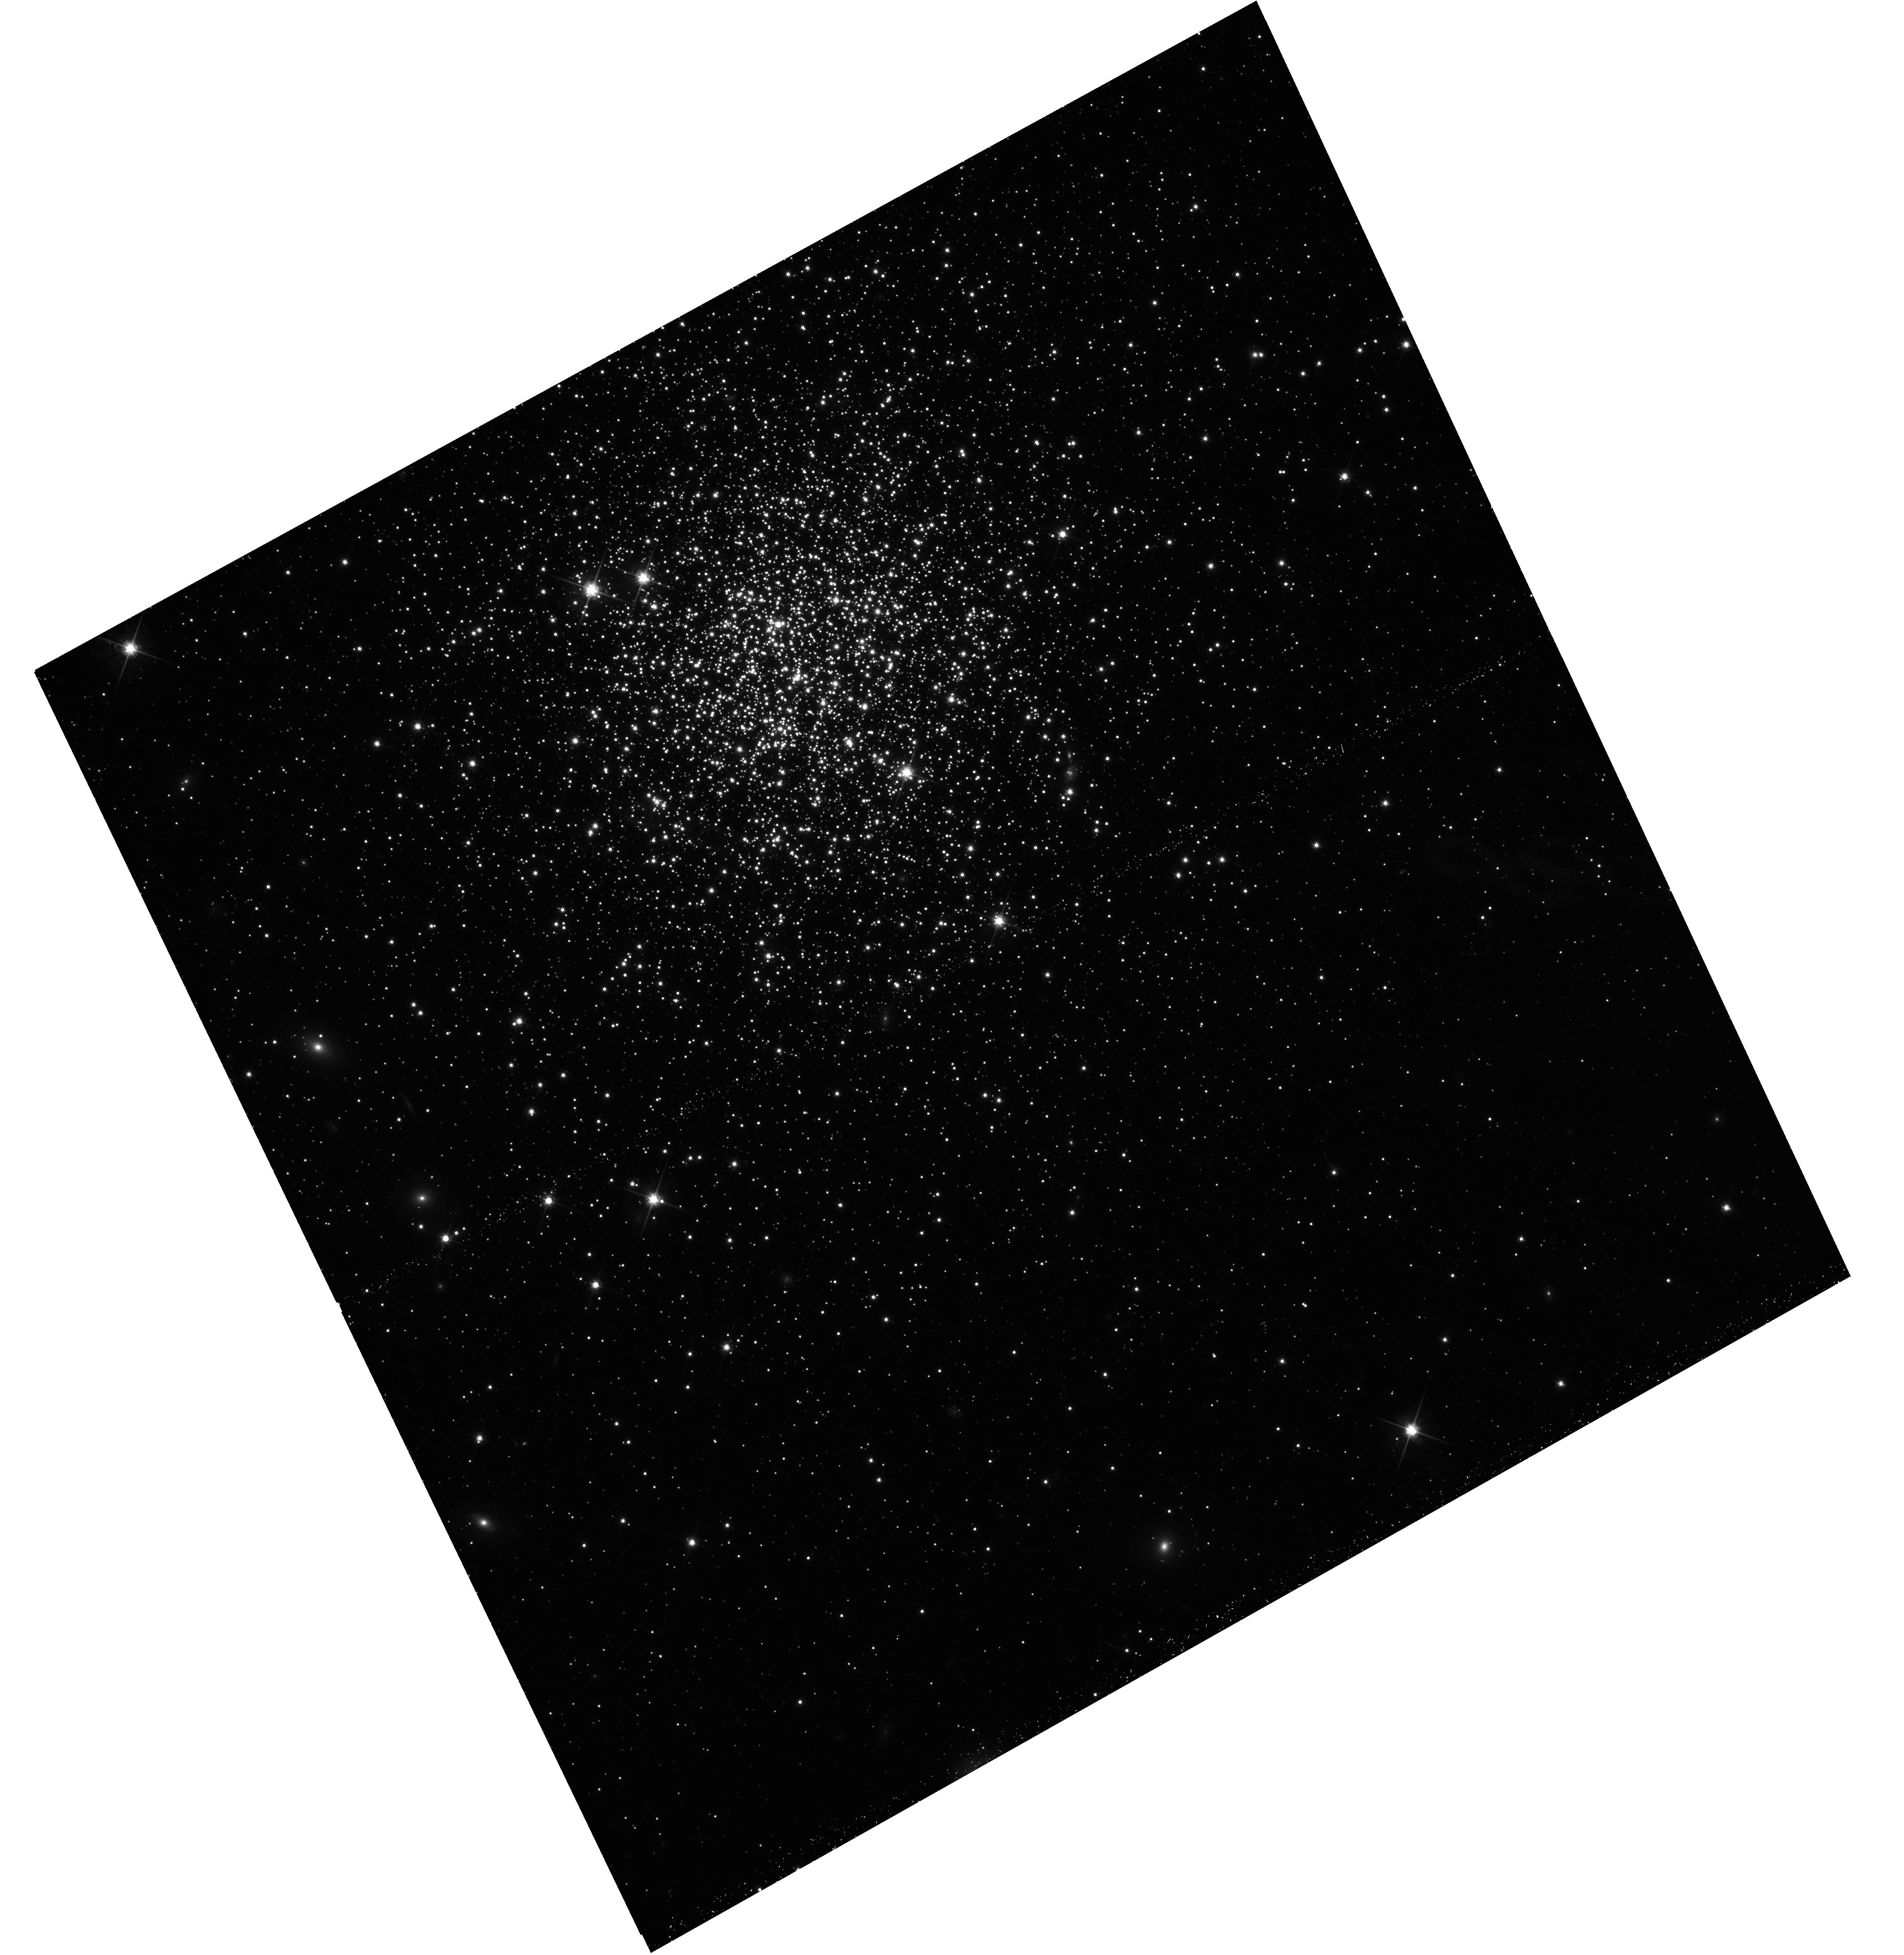
Target: NGC-1831. Instrument: WFC3/UVIS. Filter: F814W. Exposure: 25 min. Observation ID: hst_14688_01_wfc3_uvis_f814w_id6f01

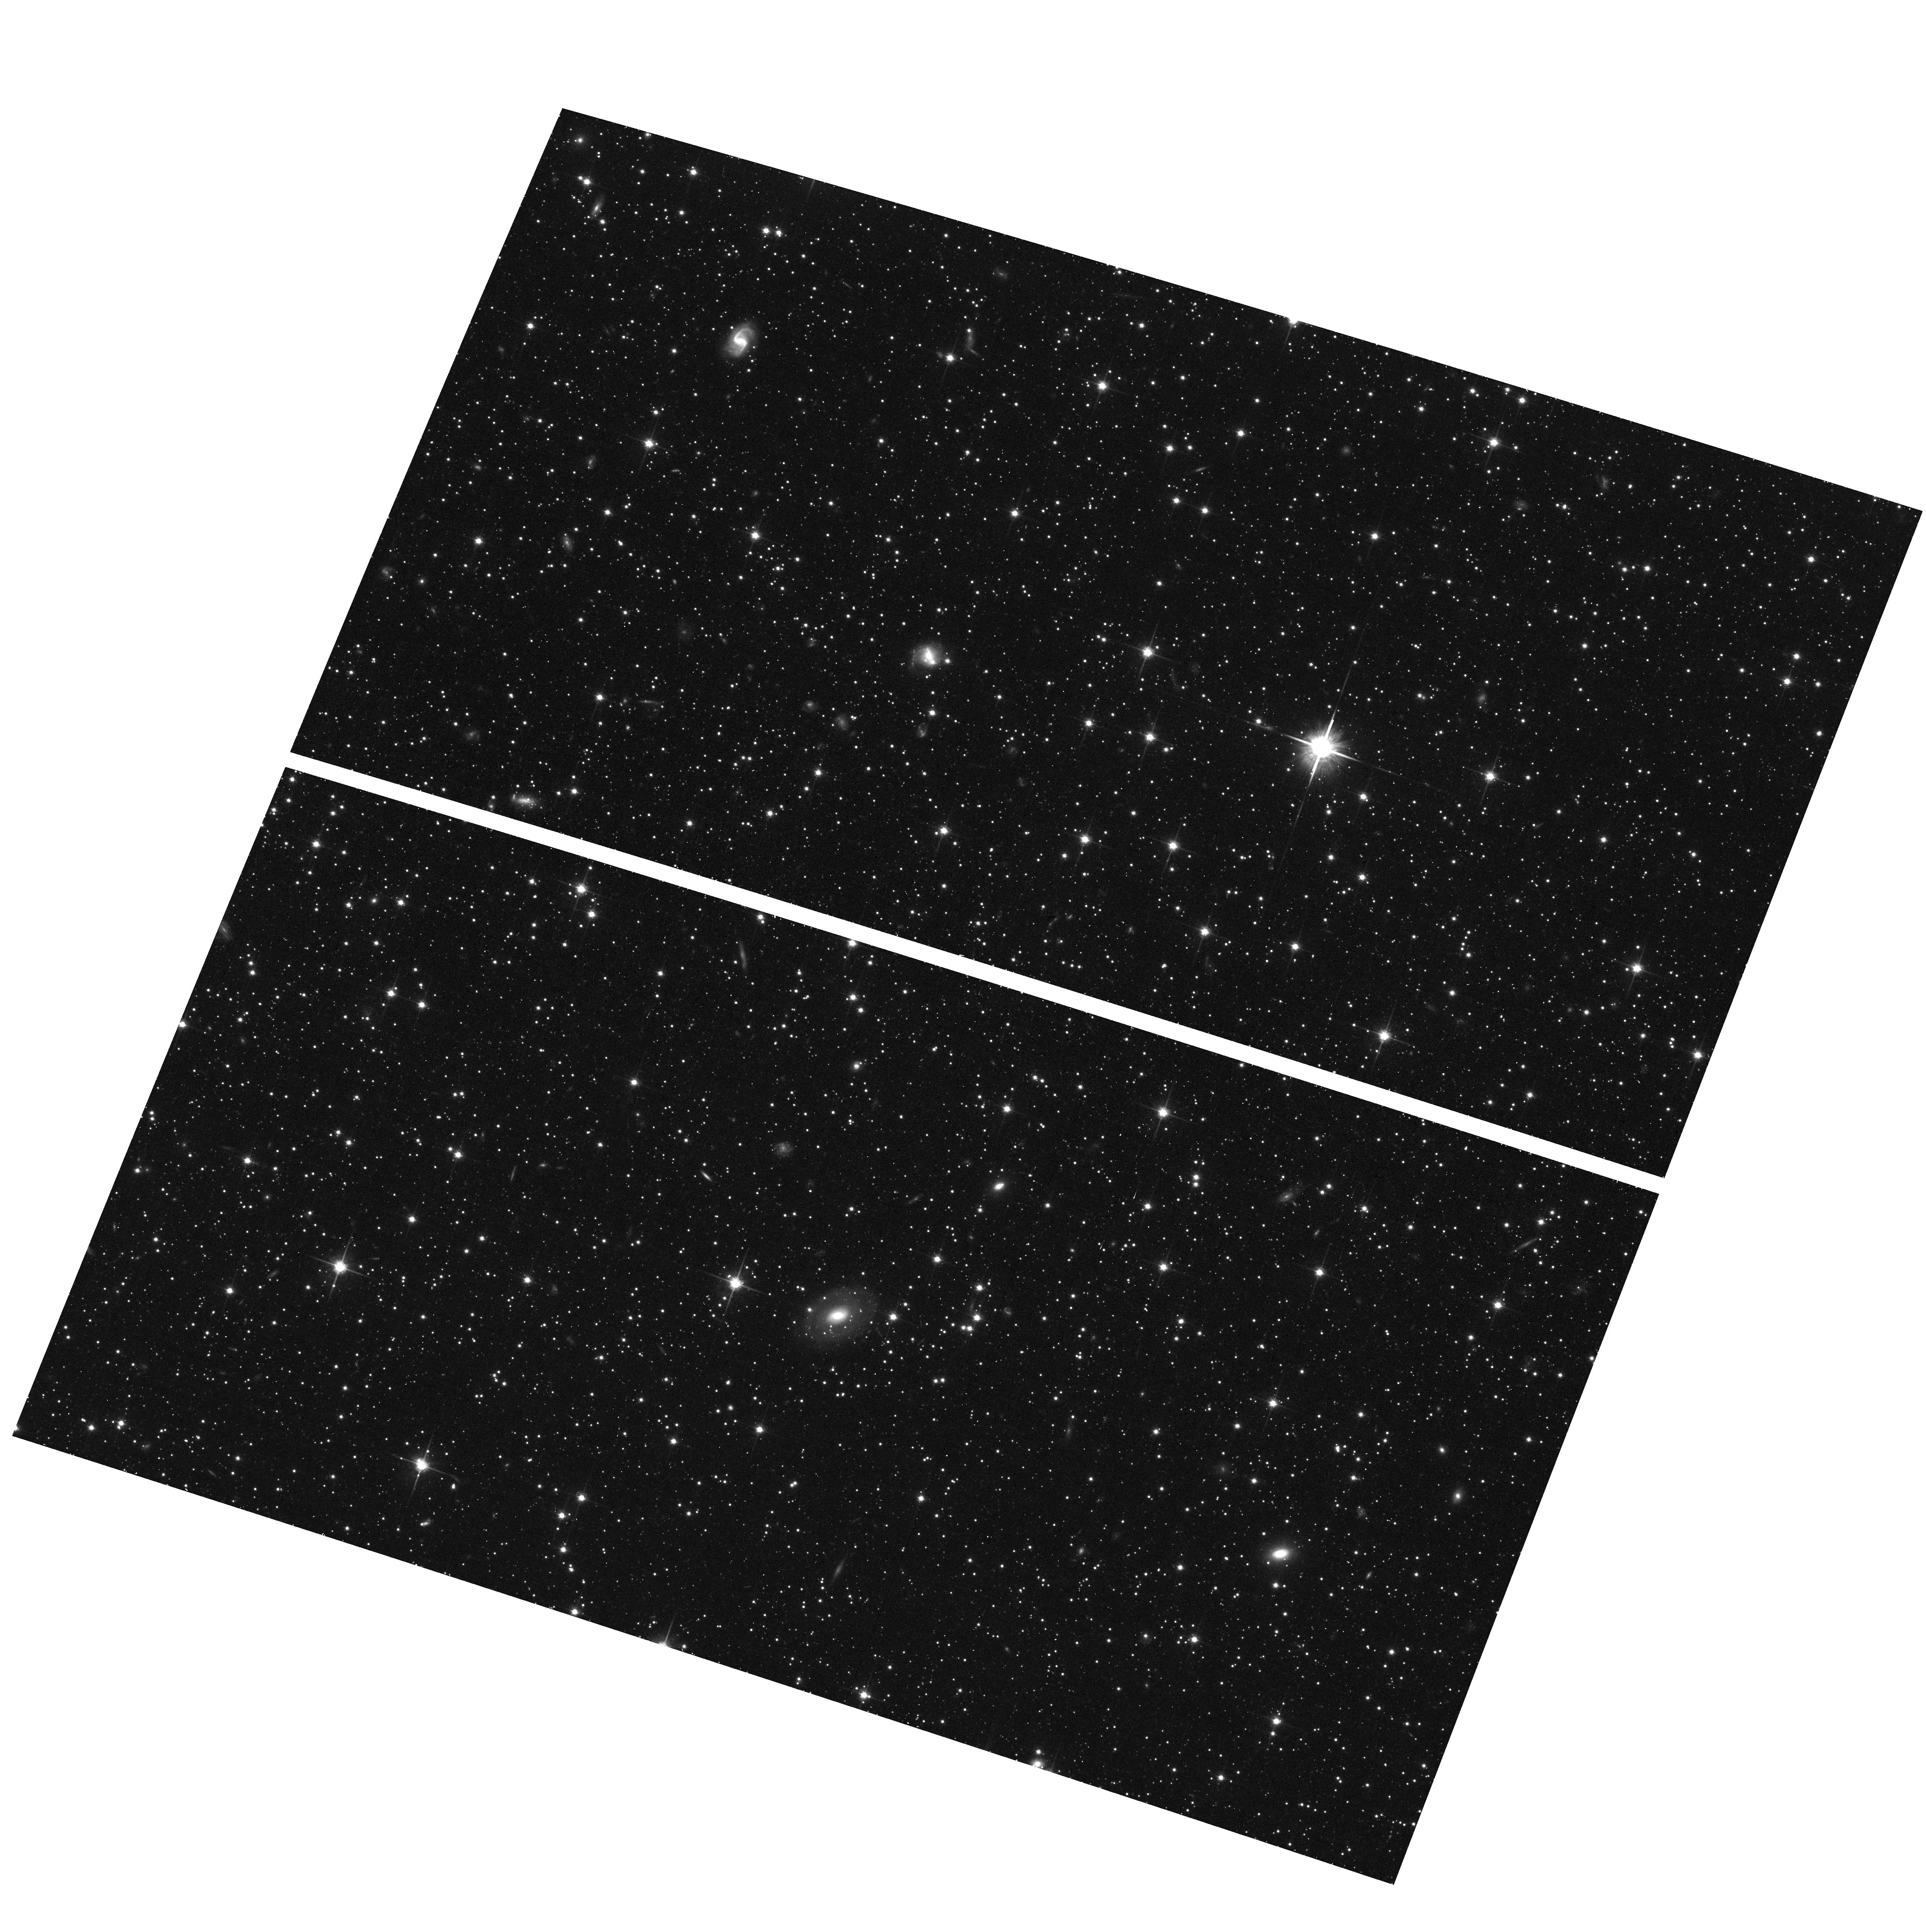
Target: field at RA 76.447°, Dec -65.017°. Instrument: ACS/WFC. Filter: F814W. Exposure: 26 min. Observation ID: hst_14688_01_acs_wfc_f814w_jd6f01

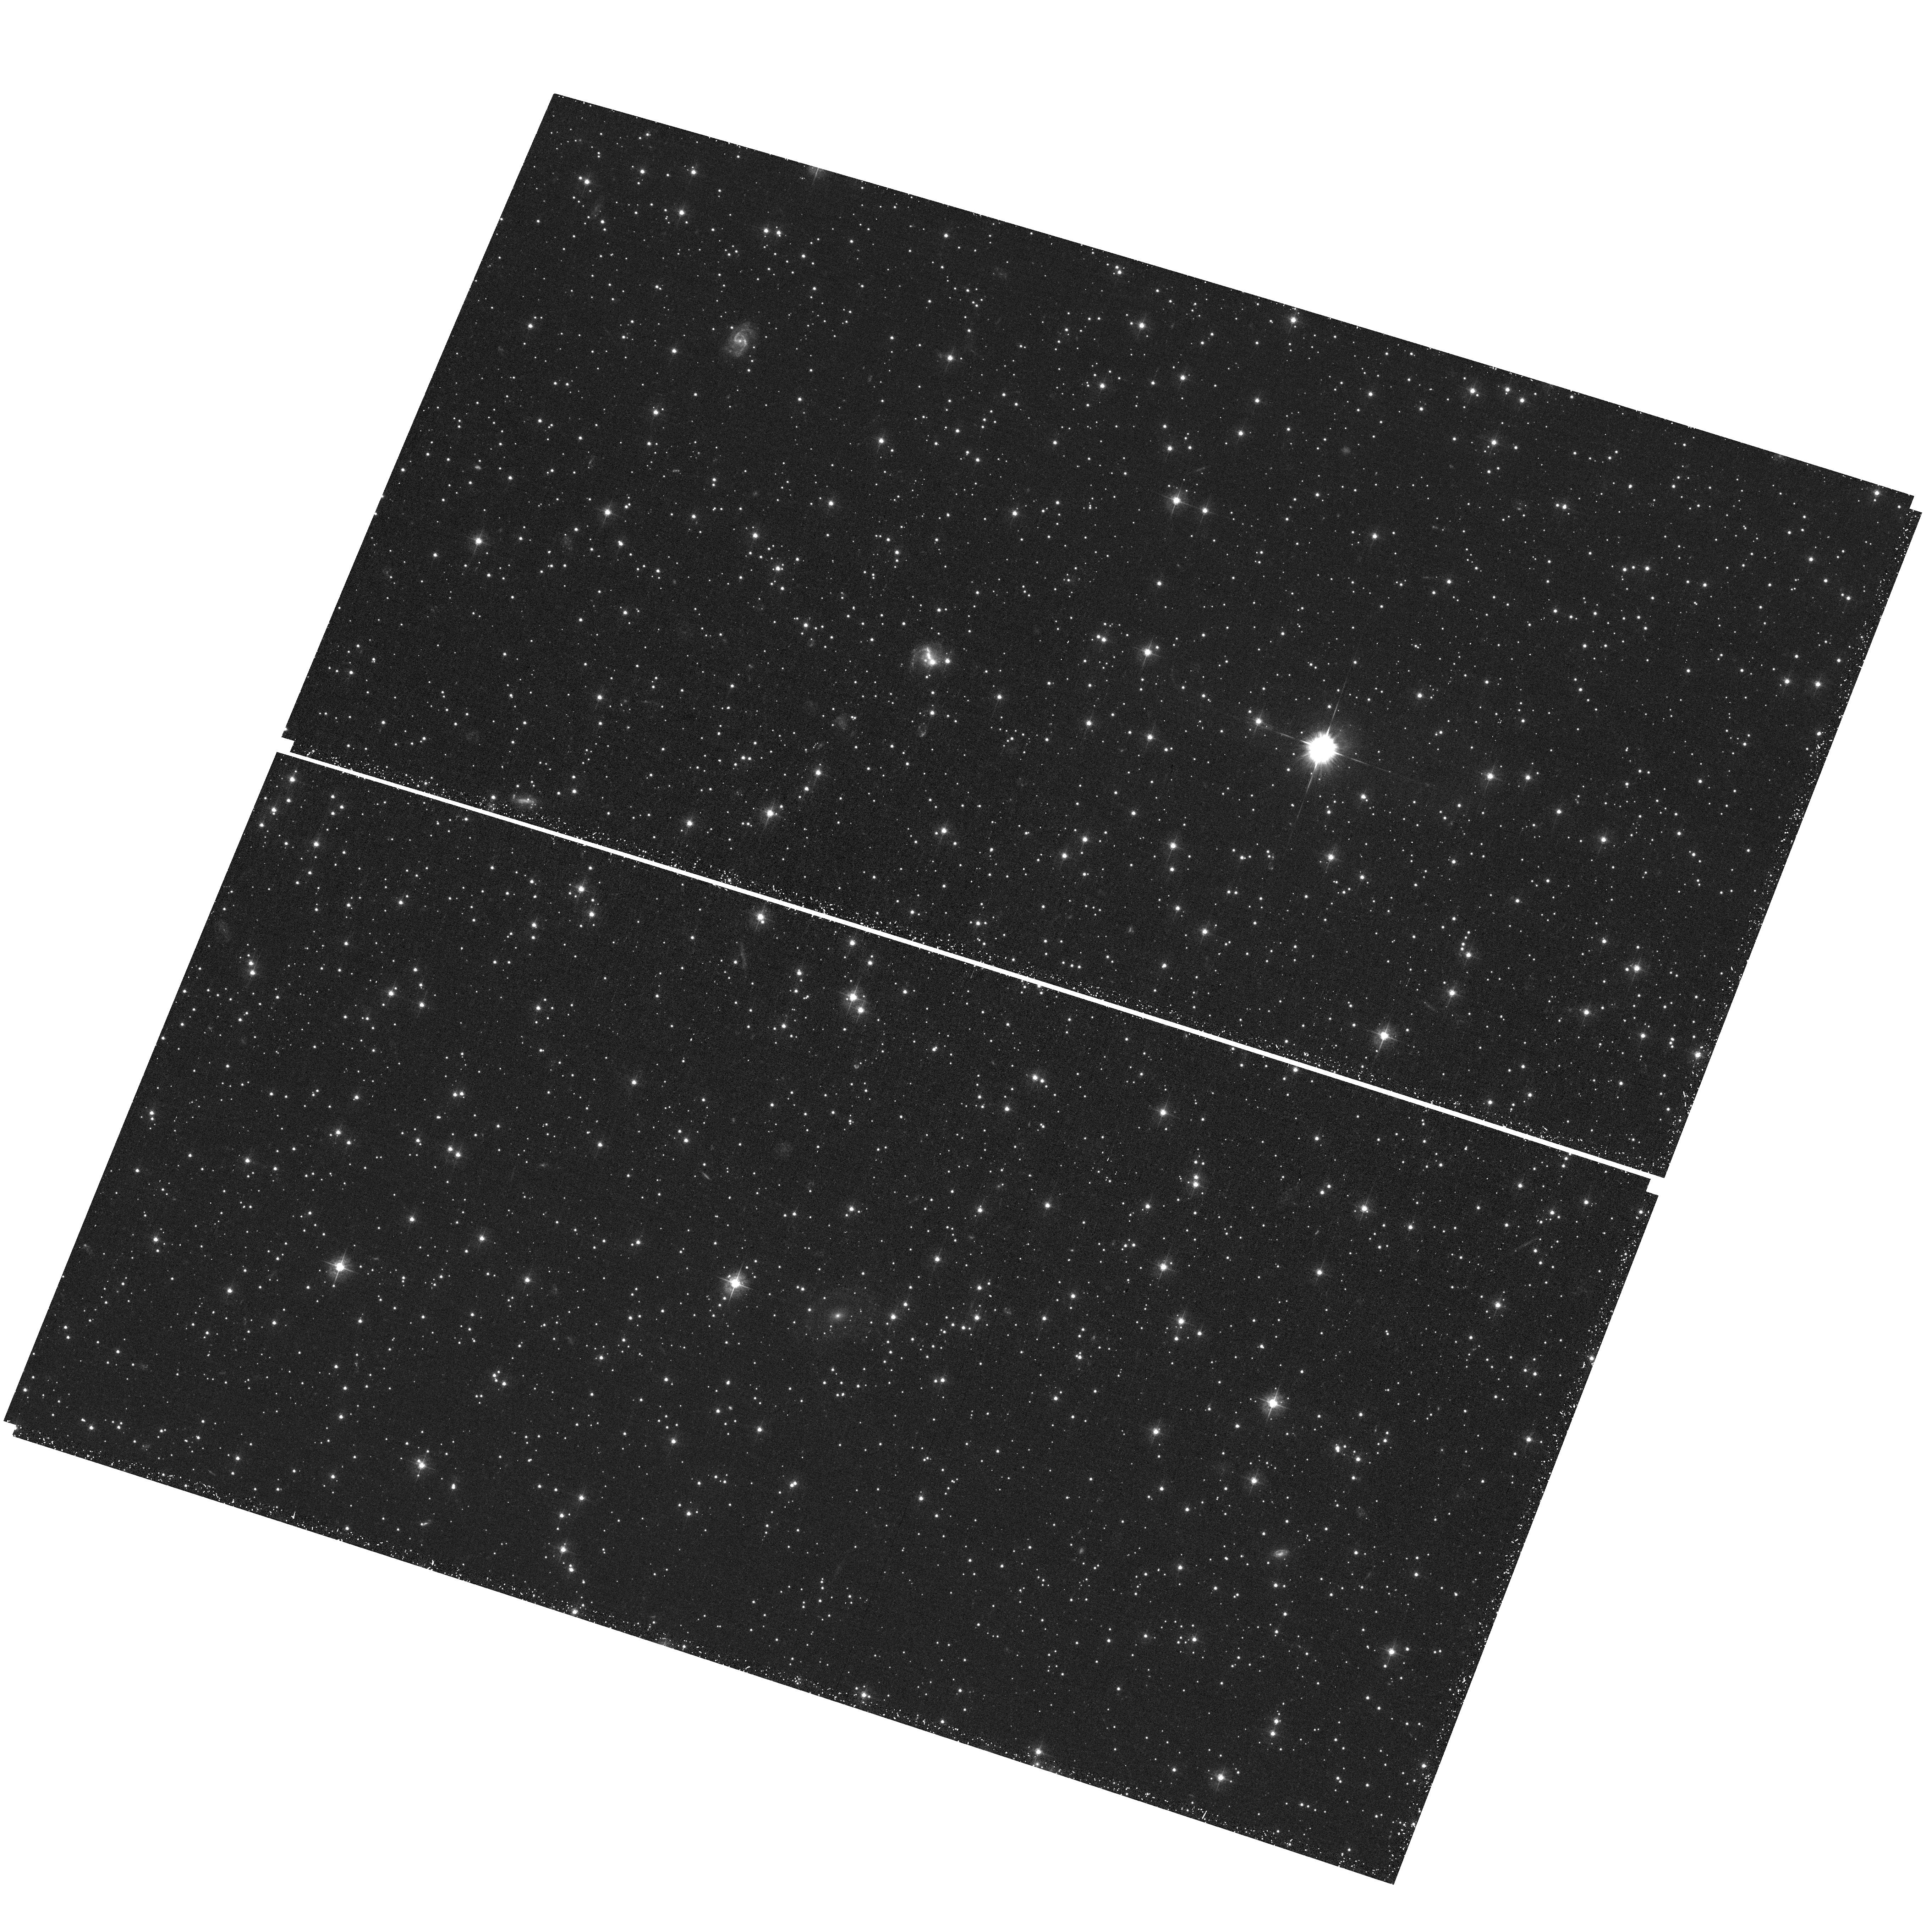
Target: field at RA 76.447°, Dec -65.017°. Instrument: ACS/WFC. Filter: F435W. Exposure: 45 min. Observation ID: hst_14688_01_acs_wfc_f435w_jd6f01

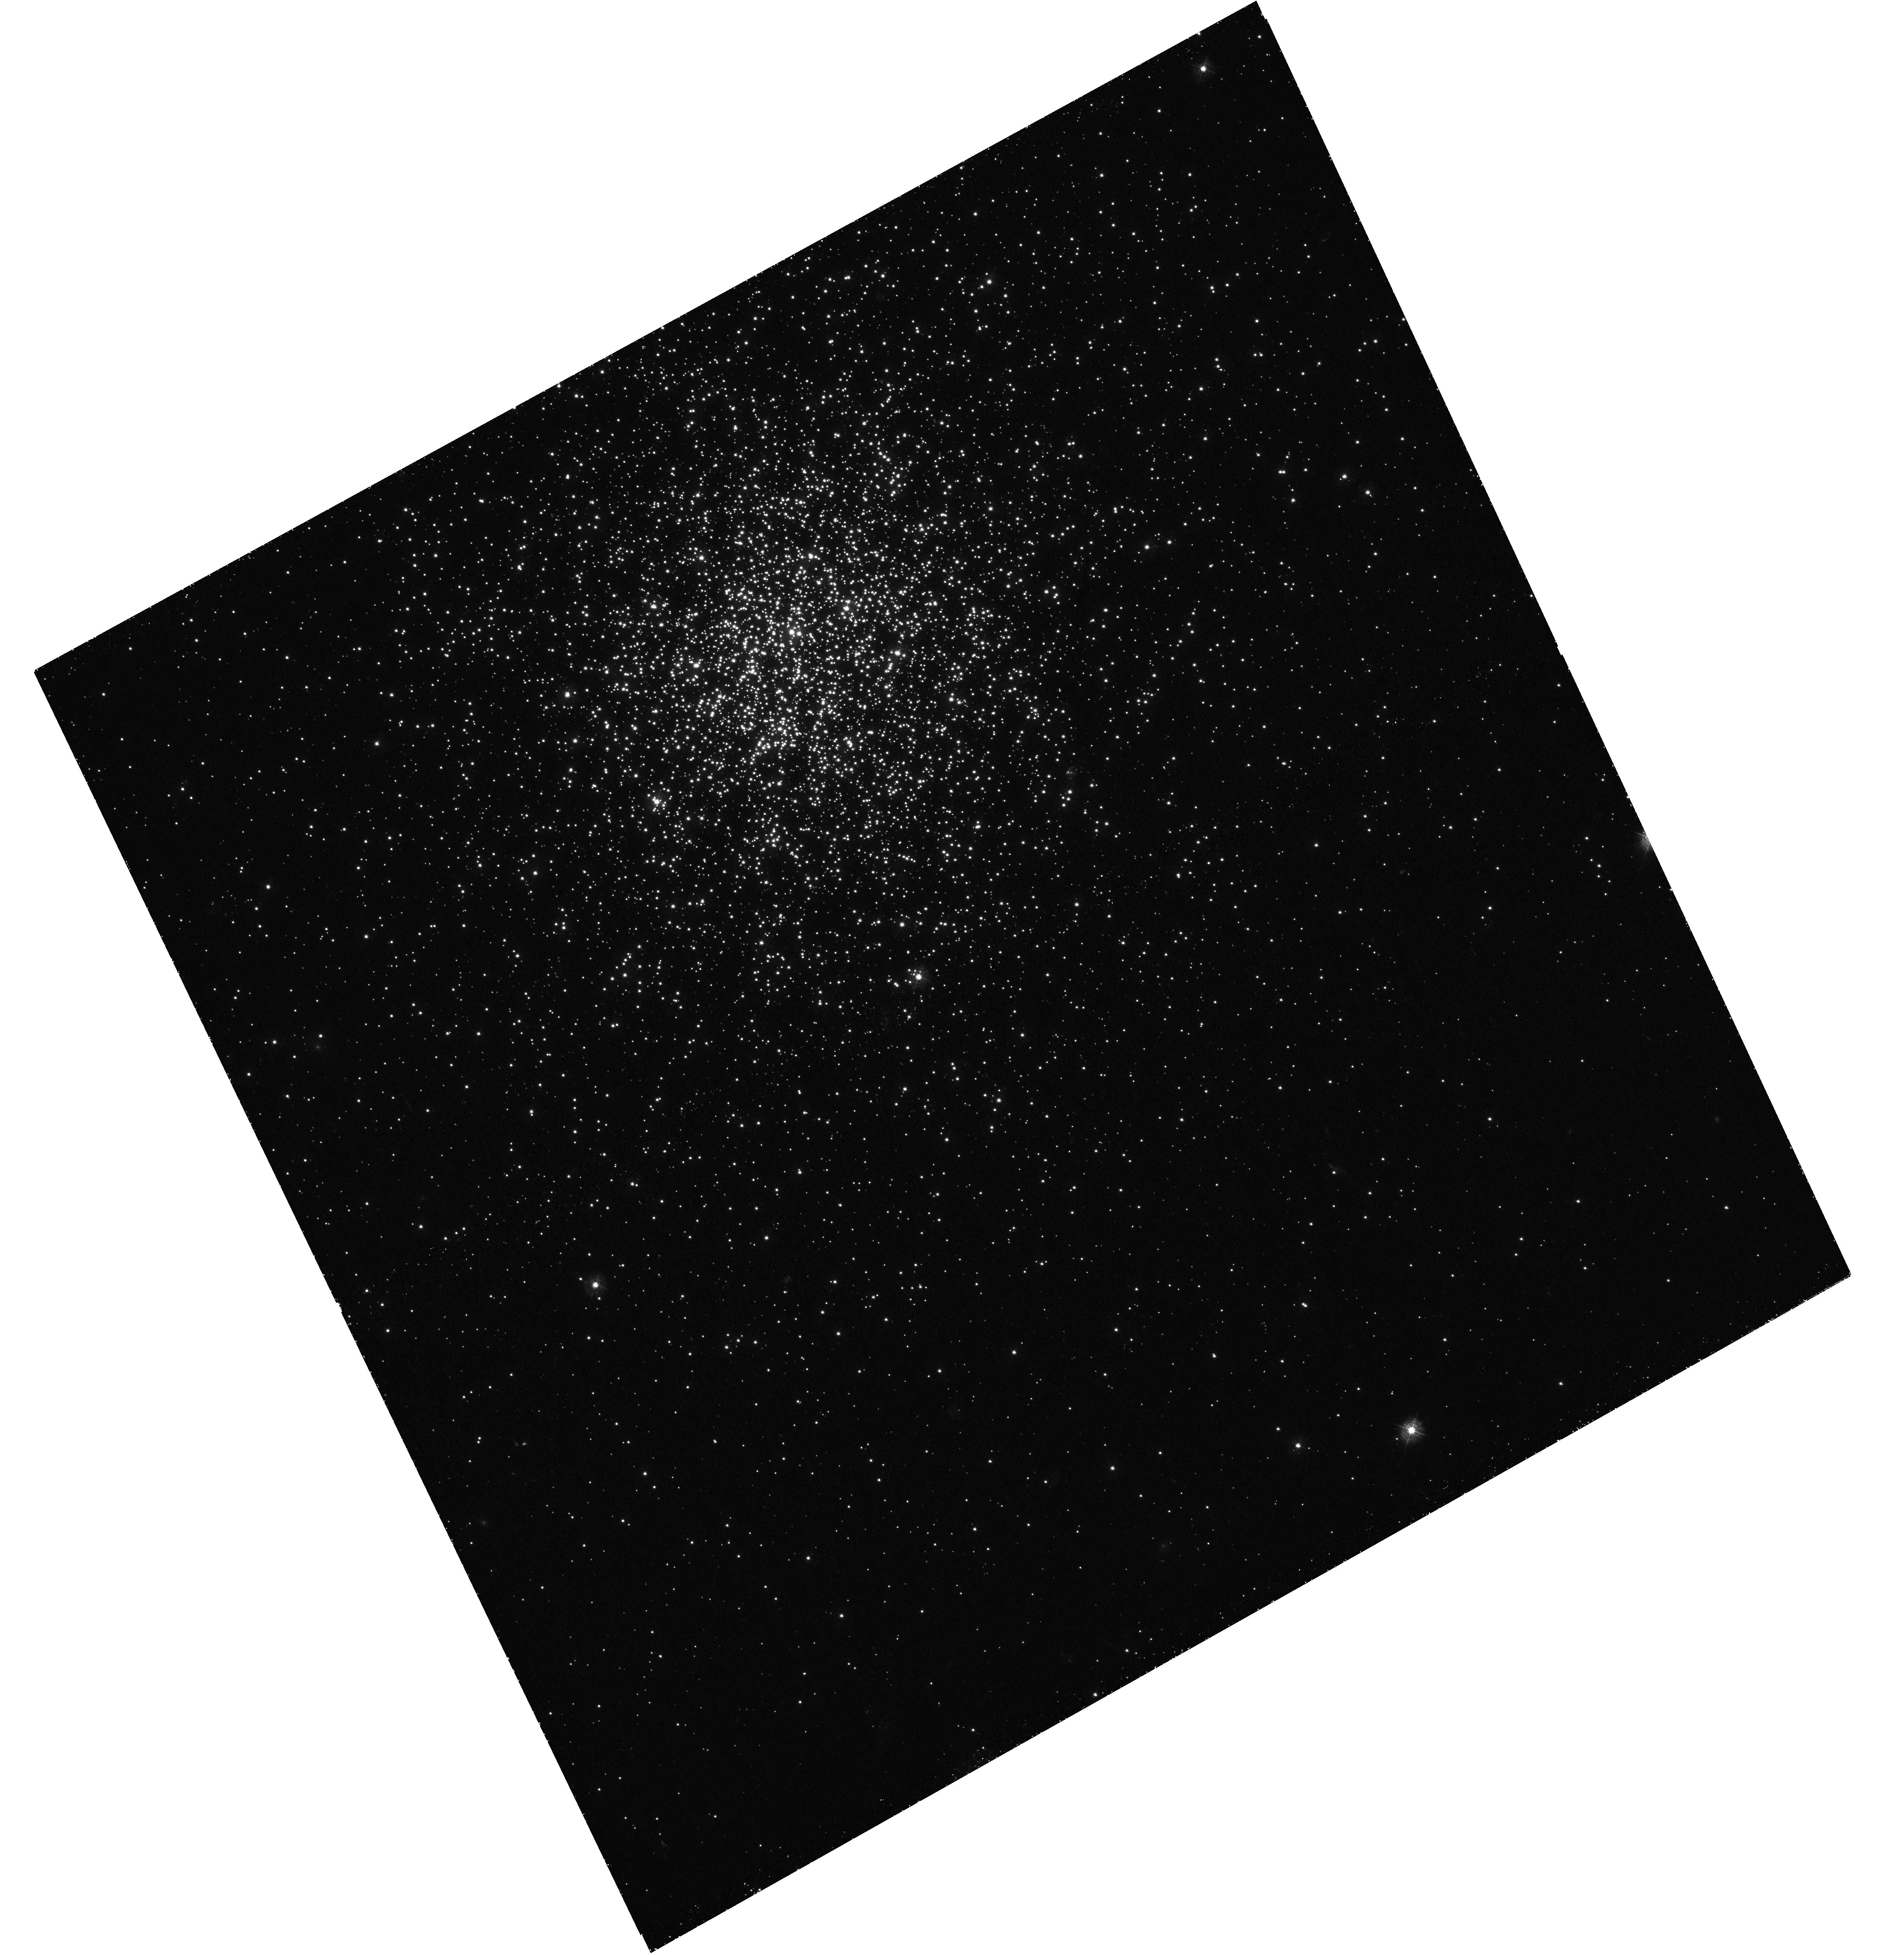
Target: NGC-1831. Instrument: WFC3/UVIS. Filter: F336W. Exposure: 1.2 h. Observation ID: hst_14688_01_wfc3_uvis_f336w_id6f01

Extended Star Formation or a Range of Stellar Rotation Velocities? The Nature of Extended Main Sequence Turnoffs in Intermediate-Age Star Clusters (PI: Goudfrooij, Paul)

Recently, deep color-magnitude diagrams (CMDs) from HST data revealed that several massive intermediate-age star clusters in the Magellanic Clouds exhibit extended main-sequence turn-offs (eMSTOs), and in some cases also dual red clumps. This poses serious questions regarding the mechanisms responsible for the formation of massive star clusters and their well-known light-element abundance variations. The nature of eMSTOs is currently a hotly debated topic of study. Several recent studies indicate that the eMSTOs are caused by an age spread of about 100-500 Myr among cluster stars, while other studies indicate that eMSTOs can be caused by a coeval population in which the relevant stars span a range of rotation velocities. Formal evidence to (dis-)prove either scenario still remains at large, mainly because the available stellar tracks that incorporate the effects of rotation are only available for masses > 1.7 Msun whereas the stars in the known eMSTOs of intermediate-age clusters are less massive. To circumvent this issue, we identified a massive star cluster in the Large Magellanic Cloud (LMC) that has the right dynamical properties to host an eMSTO along with an age at which the effects of age spreads to CMD morphology are substantially different from those of spreads of rotation rates: the ~600 Myr old cluster NGC 1831. We propose to obtain deep WFC3/UVIS imaging with filters F336W and F814W to analyze the morphologies of the MSTO and upper MS regions of NGC 1831 at high precision and compare with model predictions. This will have a lasting impact on our understanding of the eMSTO phenomenon and of star cluster formation in general.